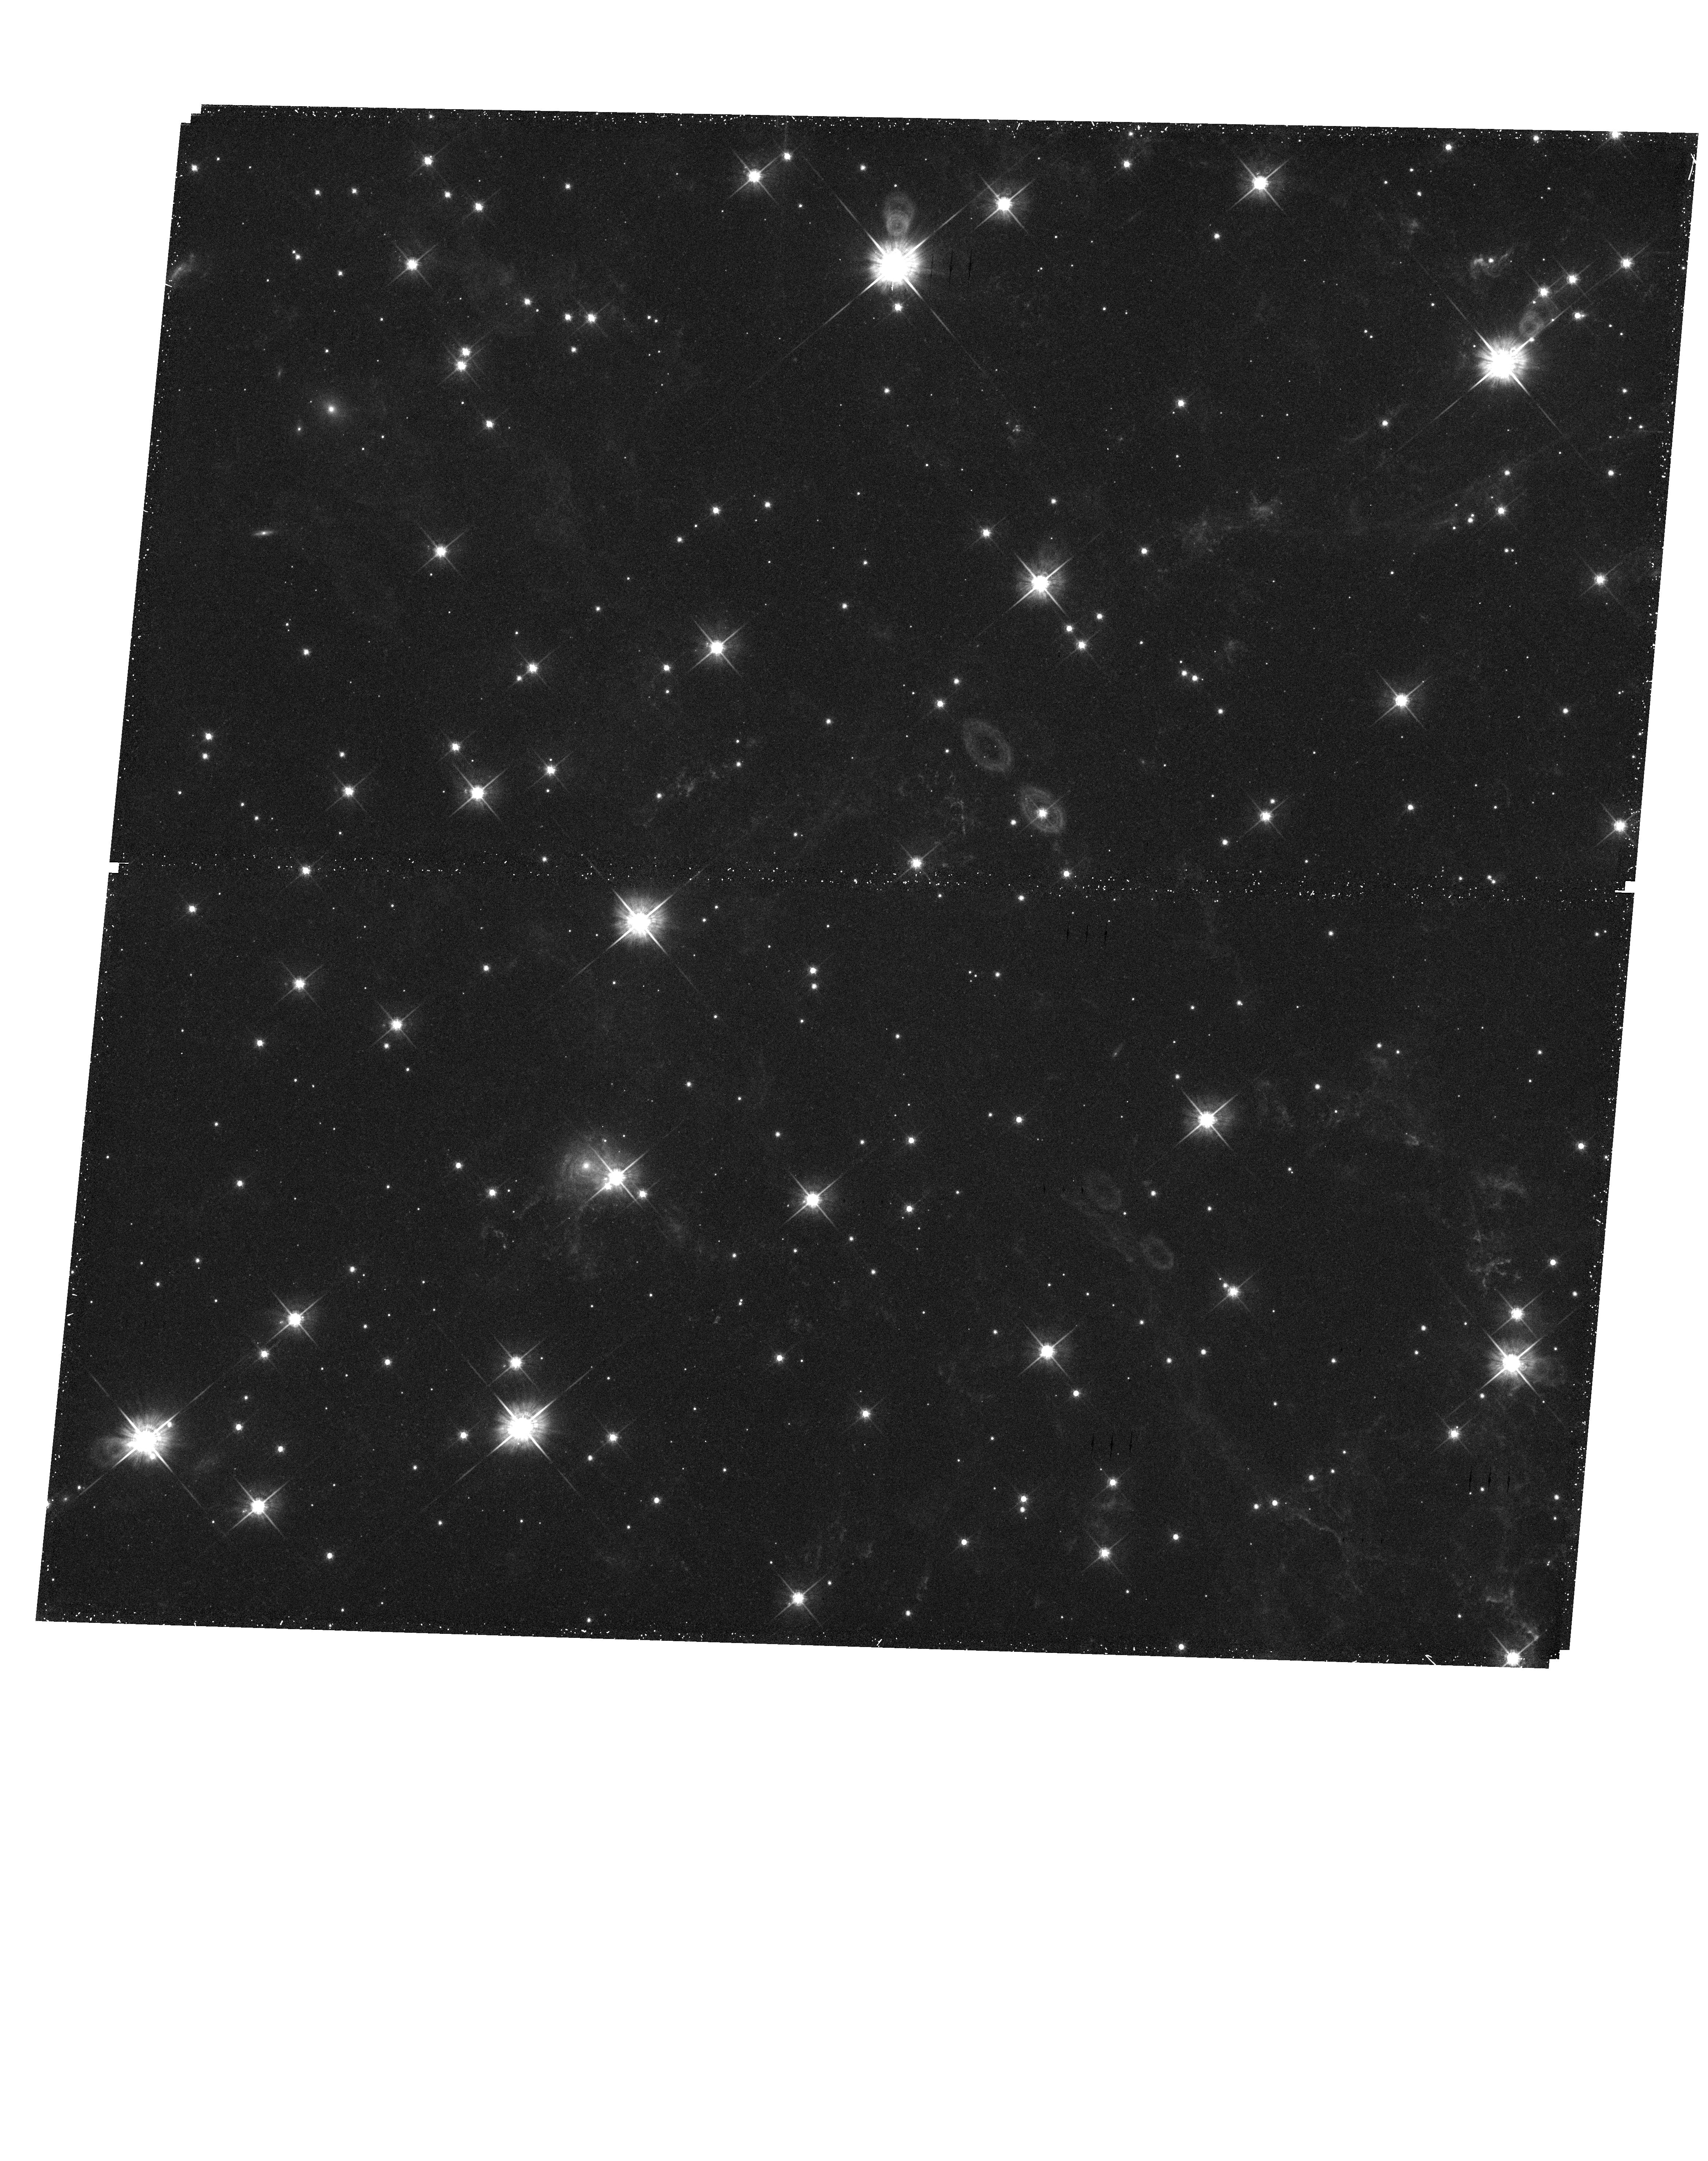
Target: 3C58-CENTRAL
Instrument: WFC3/UVIS
Filter: F625W
Exposure: 30 min
Observation ID: hst_11723_02_wfc3_uvis_f625w_ib3102

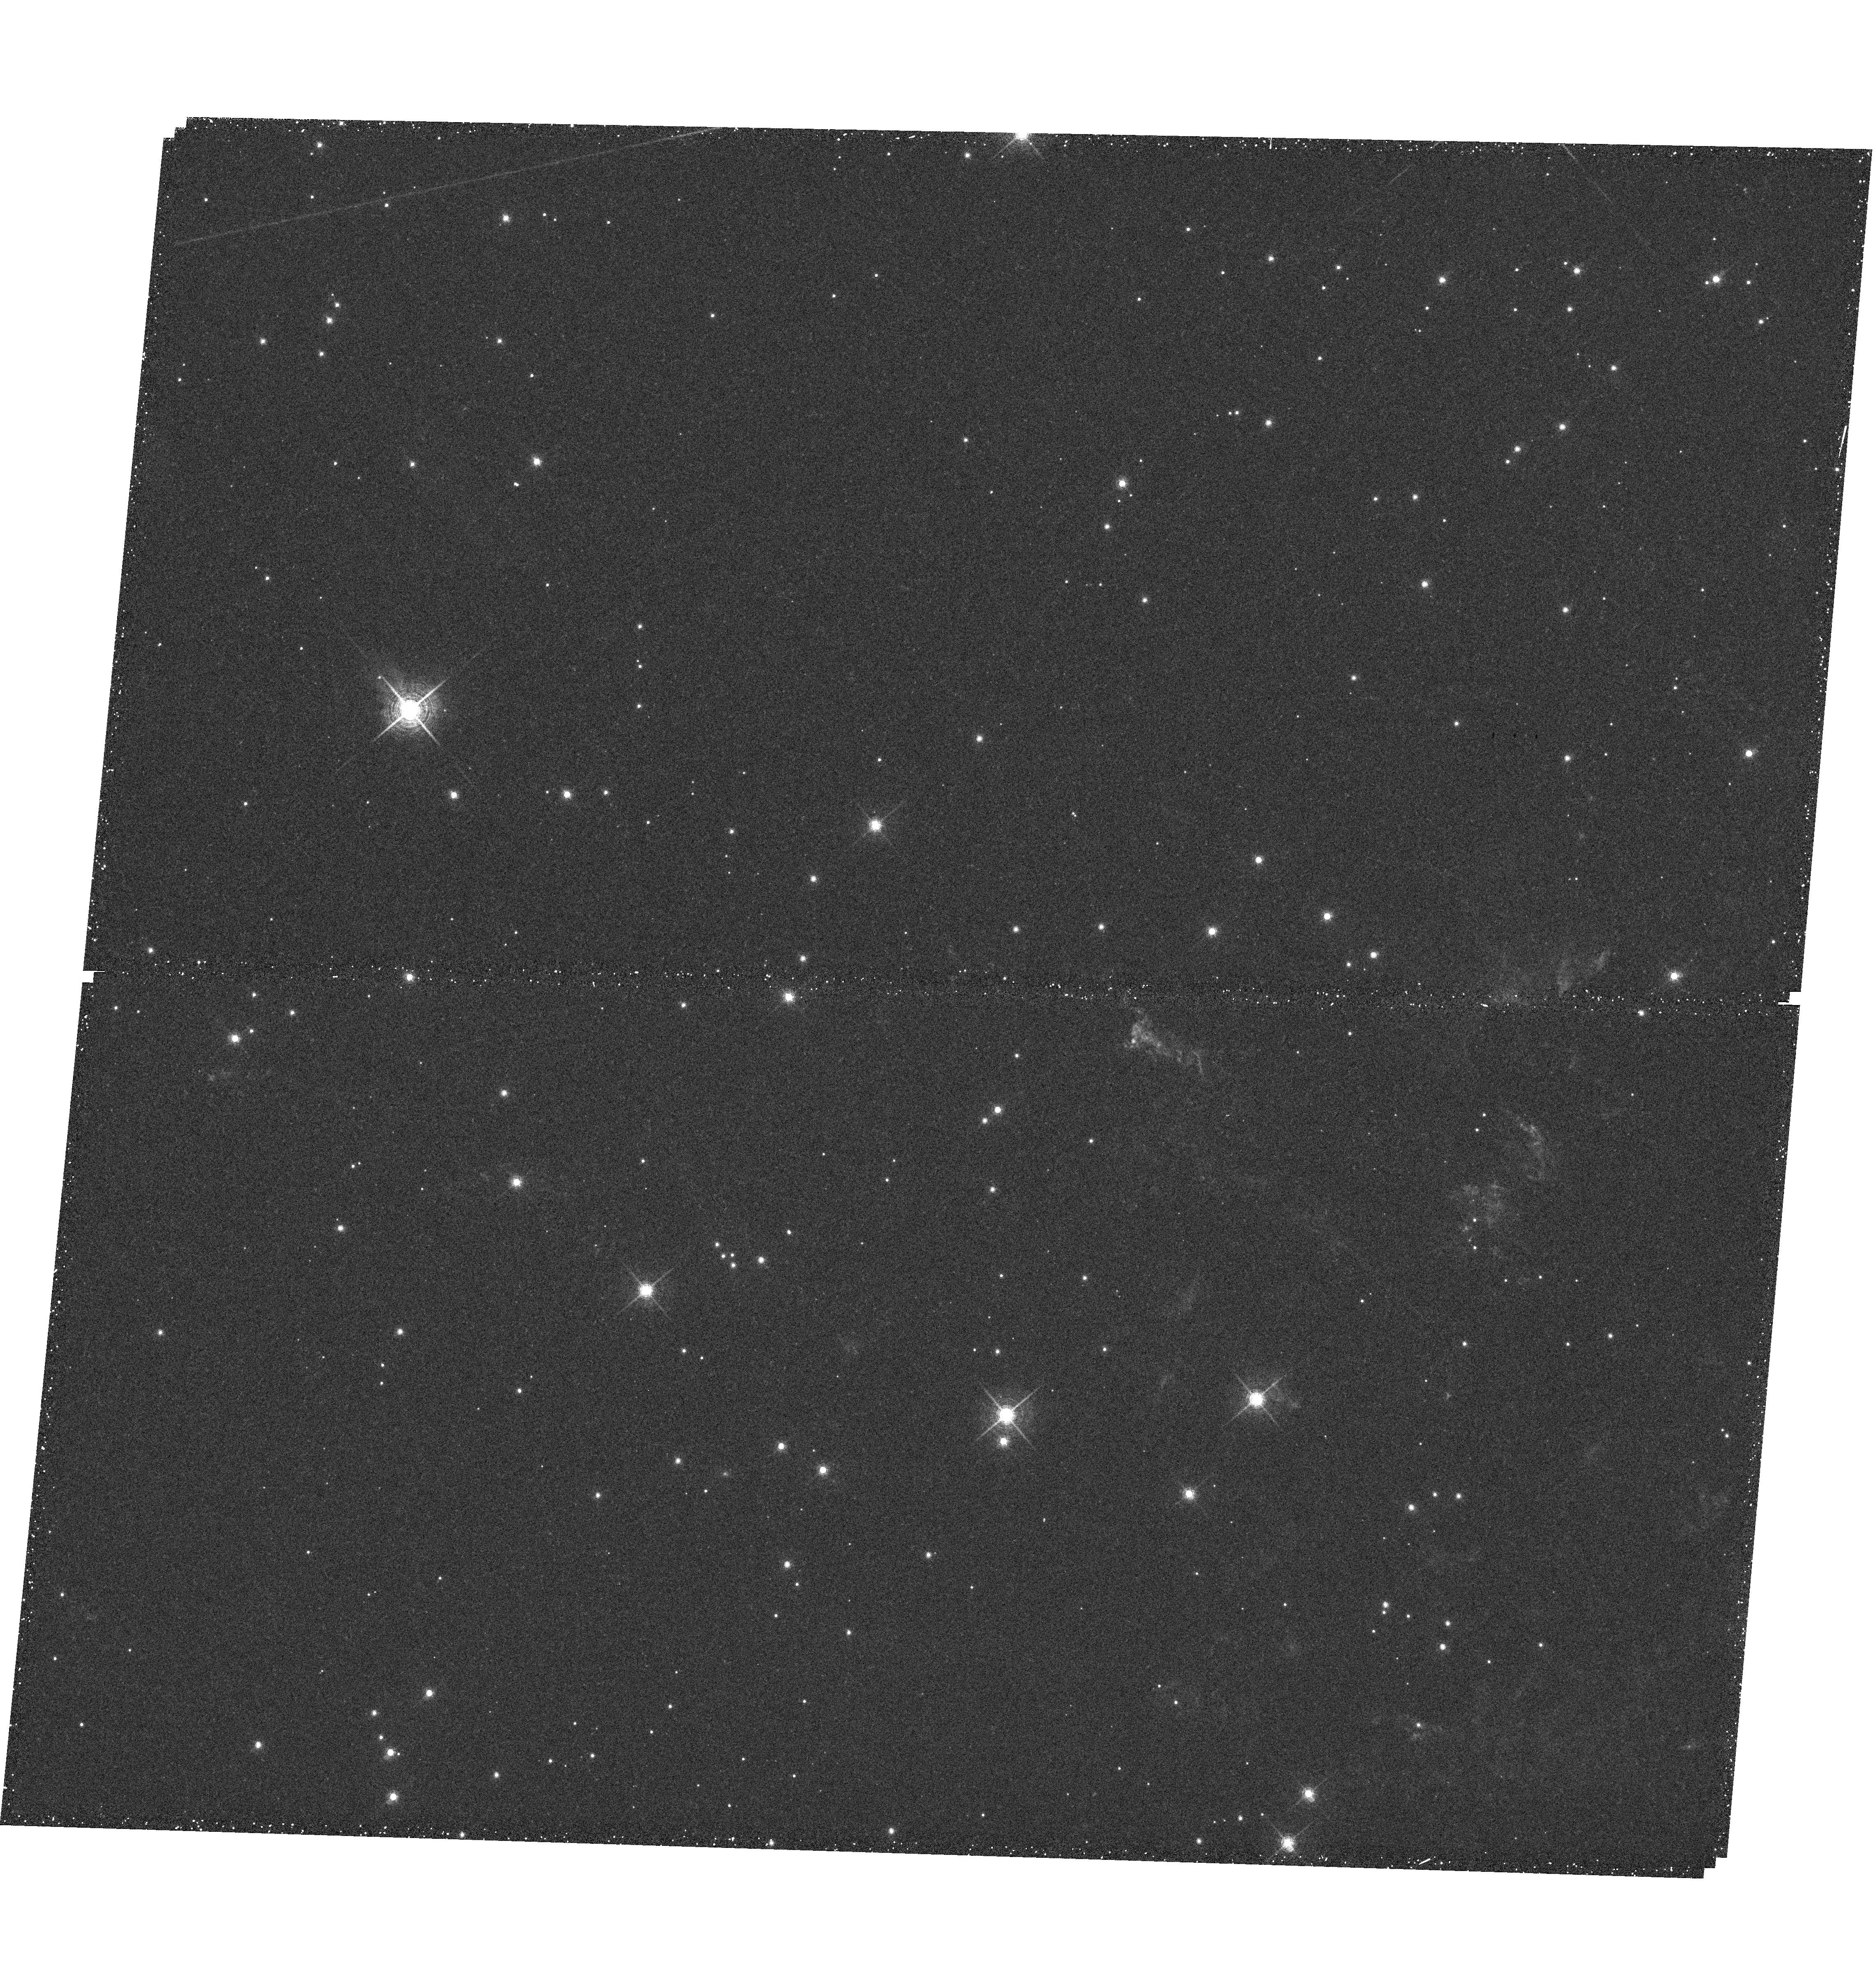
Target: 3C58-NORTH-EAST
Instrument: WFC3/UVIS
Filter: F657N
Exposure: 26 min
Observation ID: hst_11723_01_wfc3_uvis_f657n_ib3101

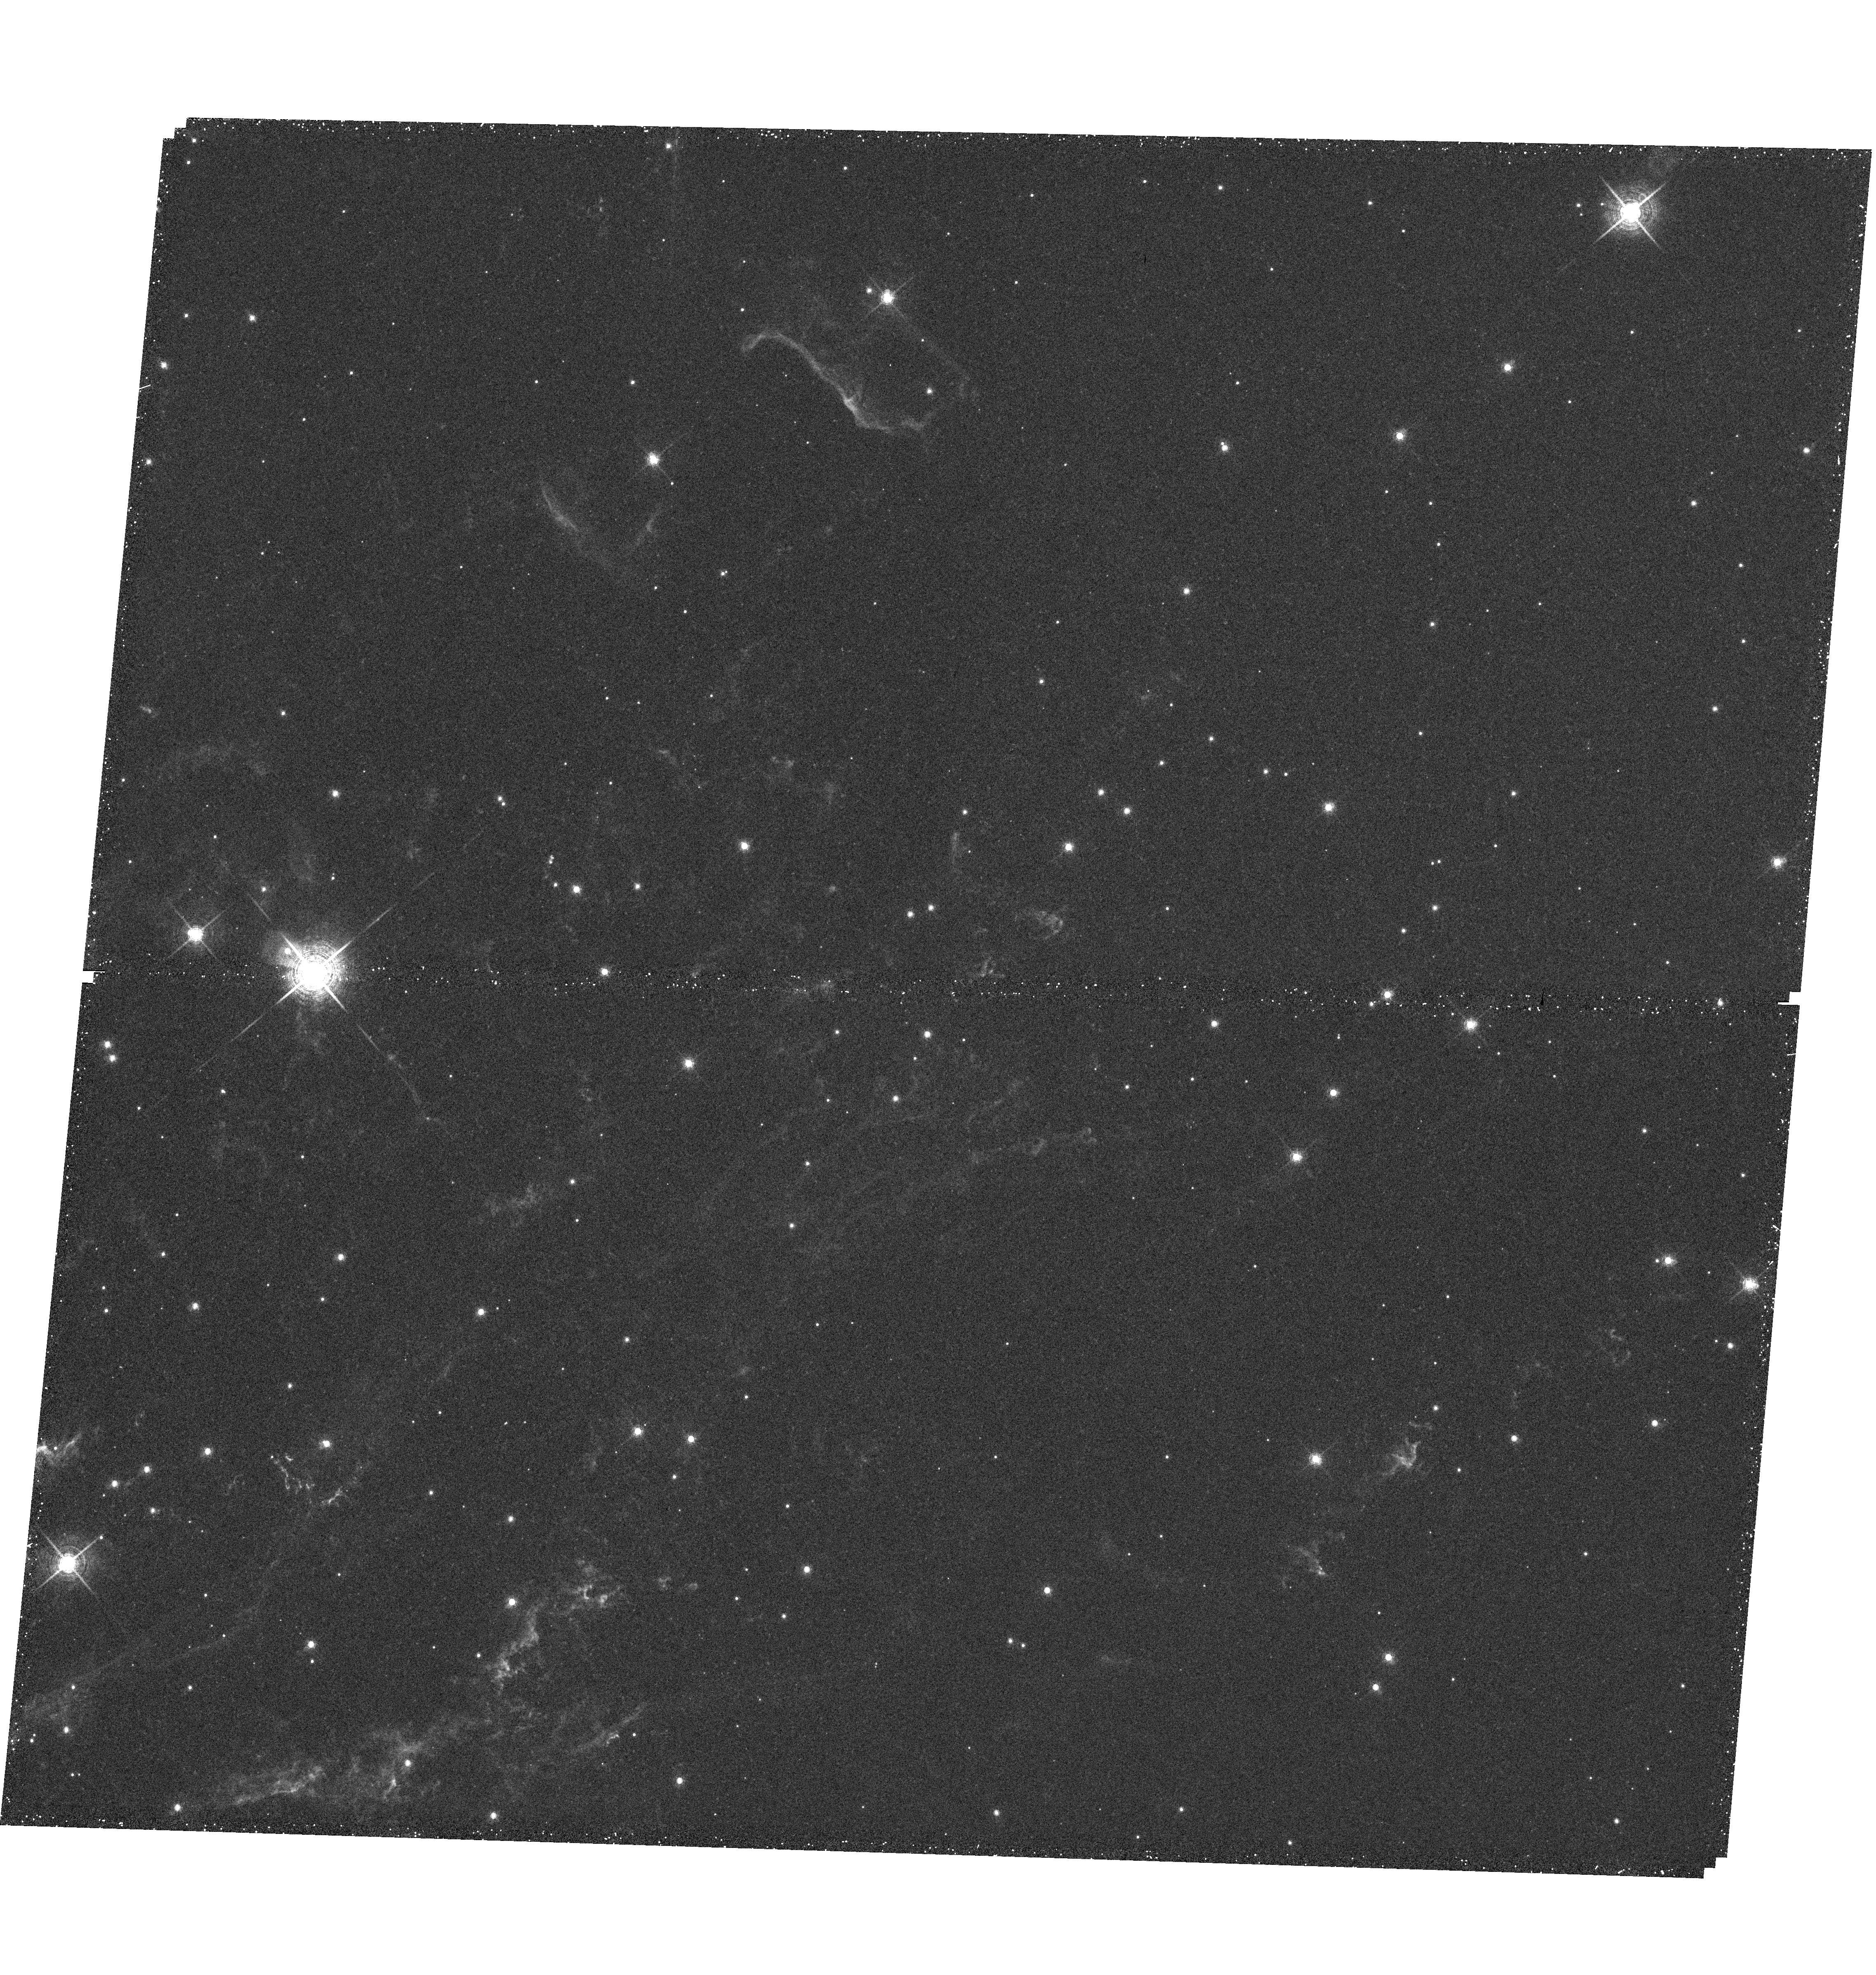
Target: 3C58-NORTH-WEST
Instrument: WFC3/UVIS
Filter: F657N
Exposure: 26 min
Observation ID: hst_11723_b1_wfc3_uvis_f657n_ib31b1

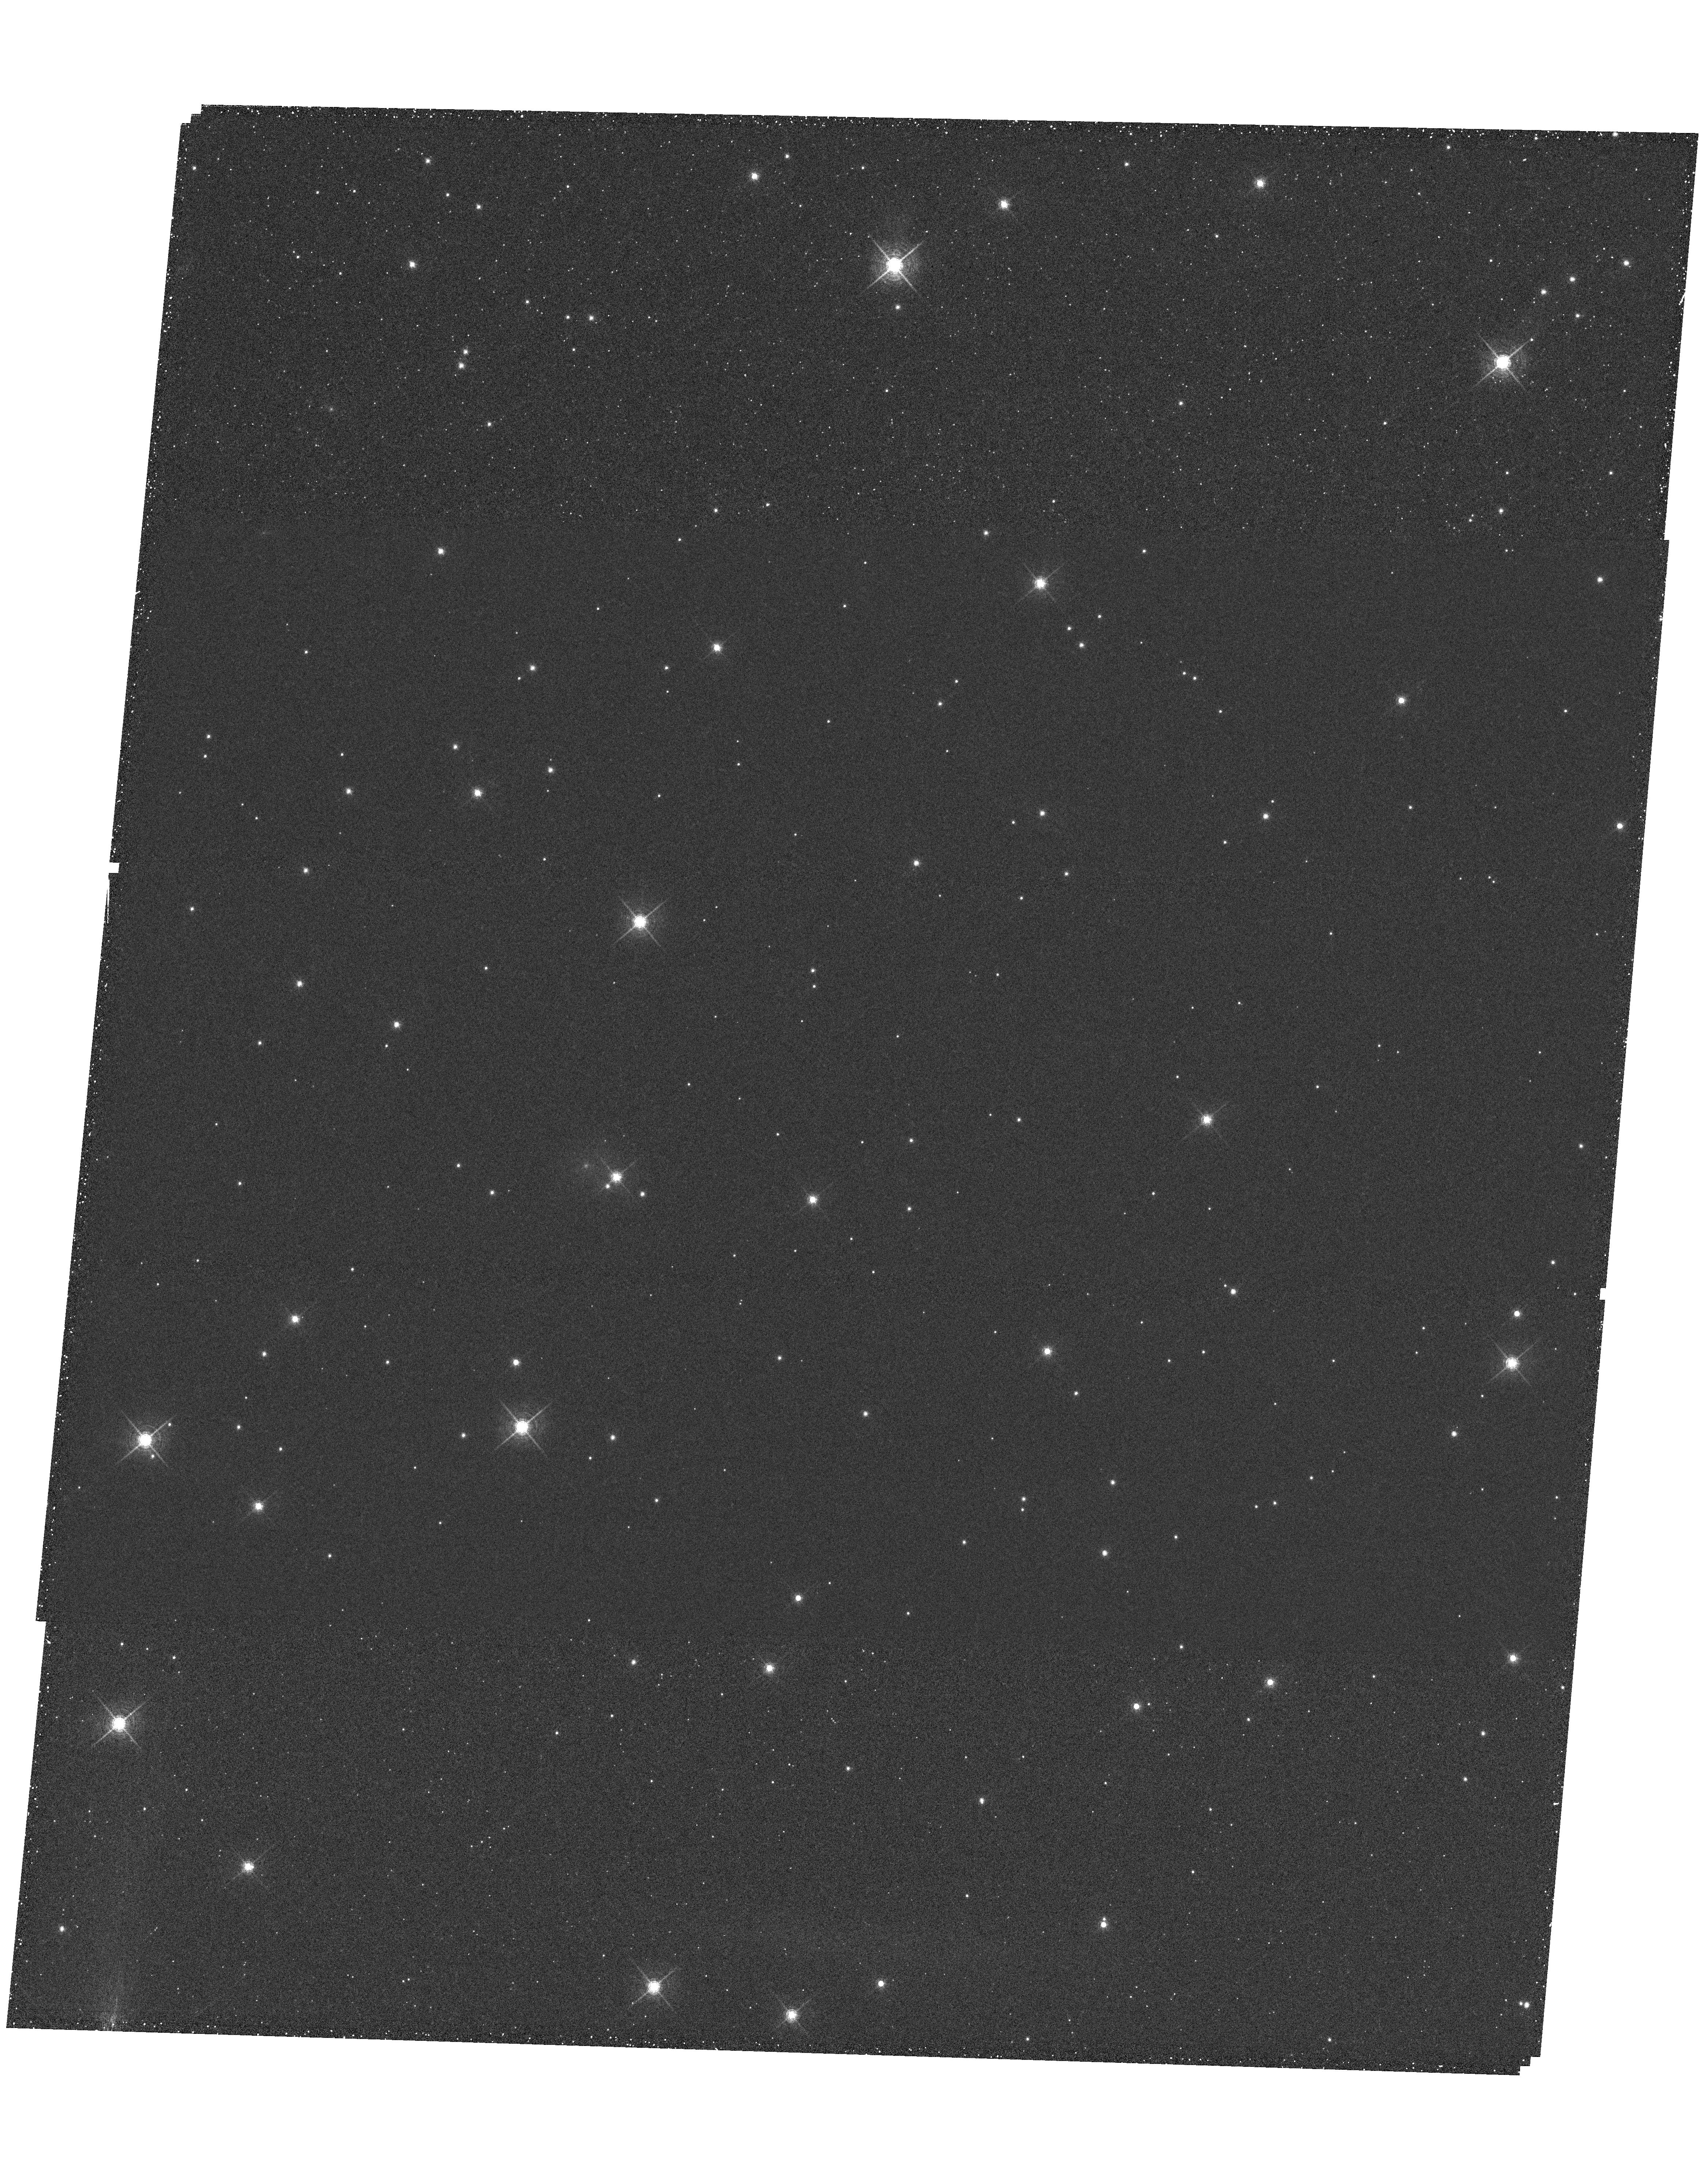
Target: 3C58-SOUTH-CENTRAL
Instrument: WFC3/UVIS
Filter: F645N
Exposure: 41 min
Observation ID: hst_11723_02_wfc3_uvis_f645n_ib3102

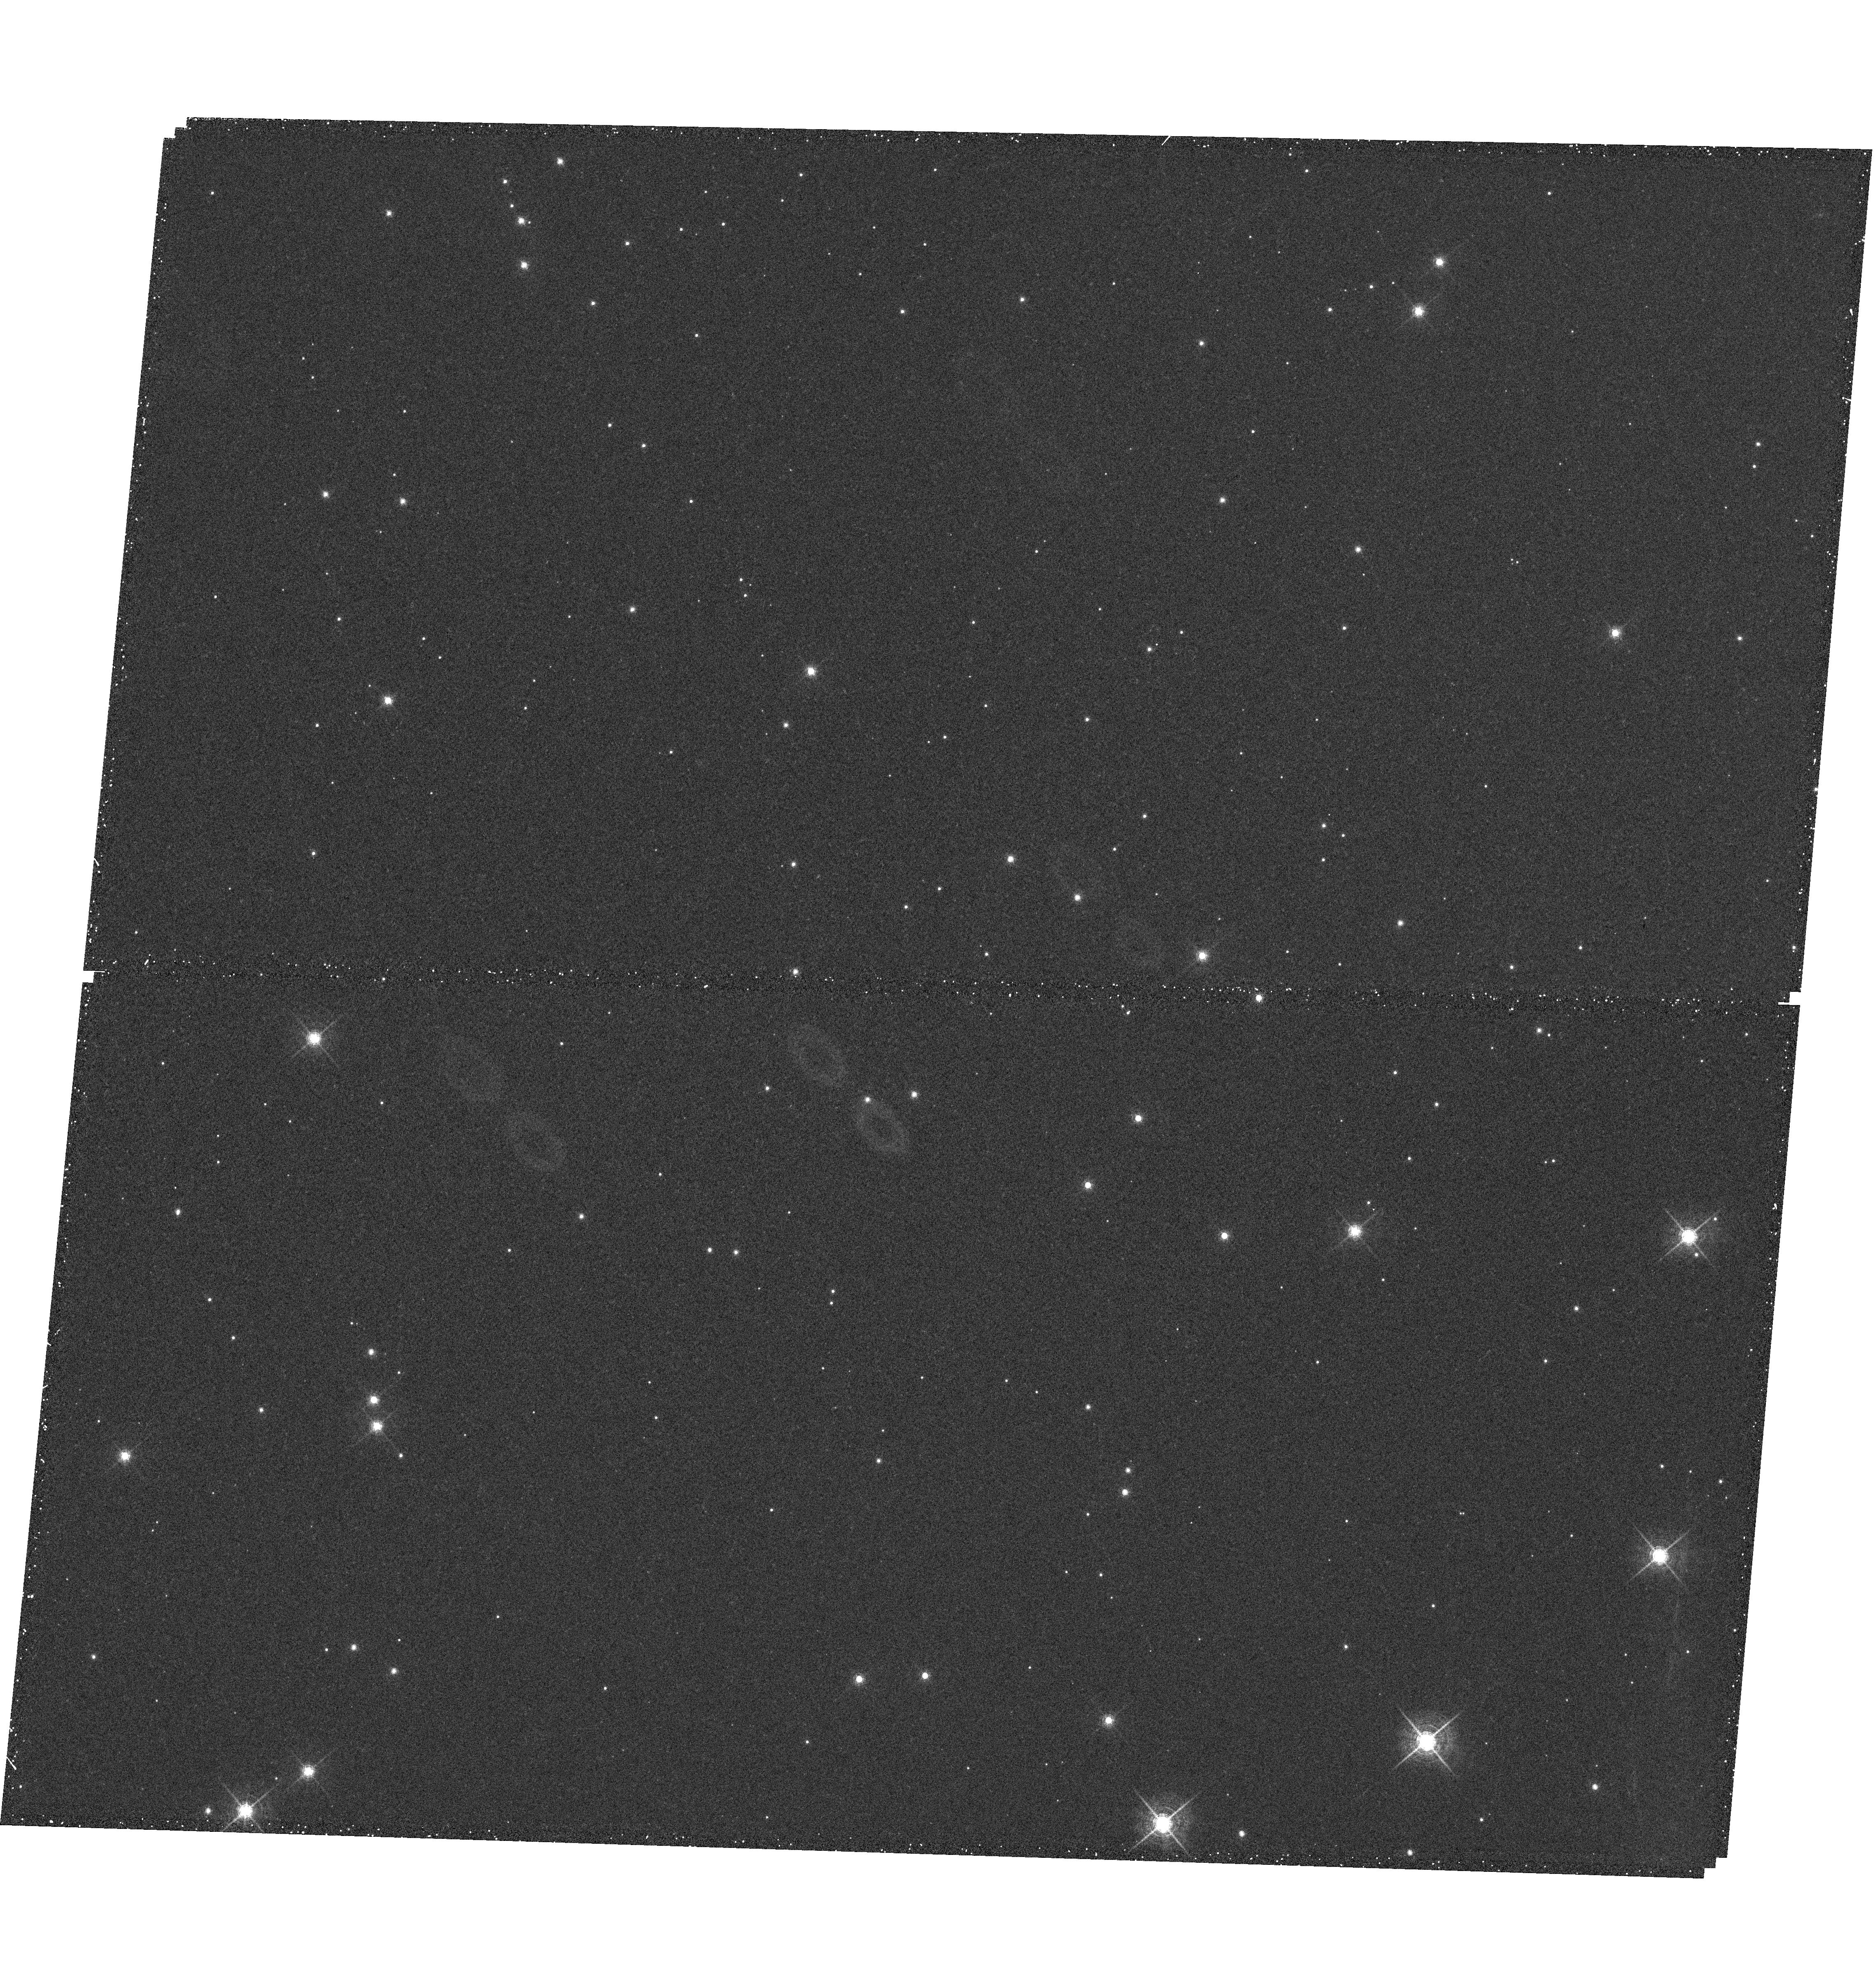
Target: 3C58-SOUTH-EAST
Instrument: WFC3/UVIS
Filter: F645N
Exposure: 20 min
Observation ID: hst_11723_a1_wfc3_uvis_f645n_ib31a1

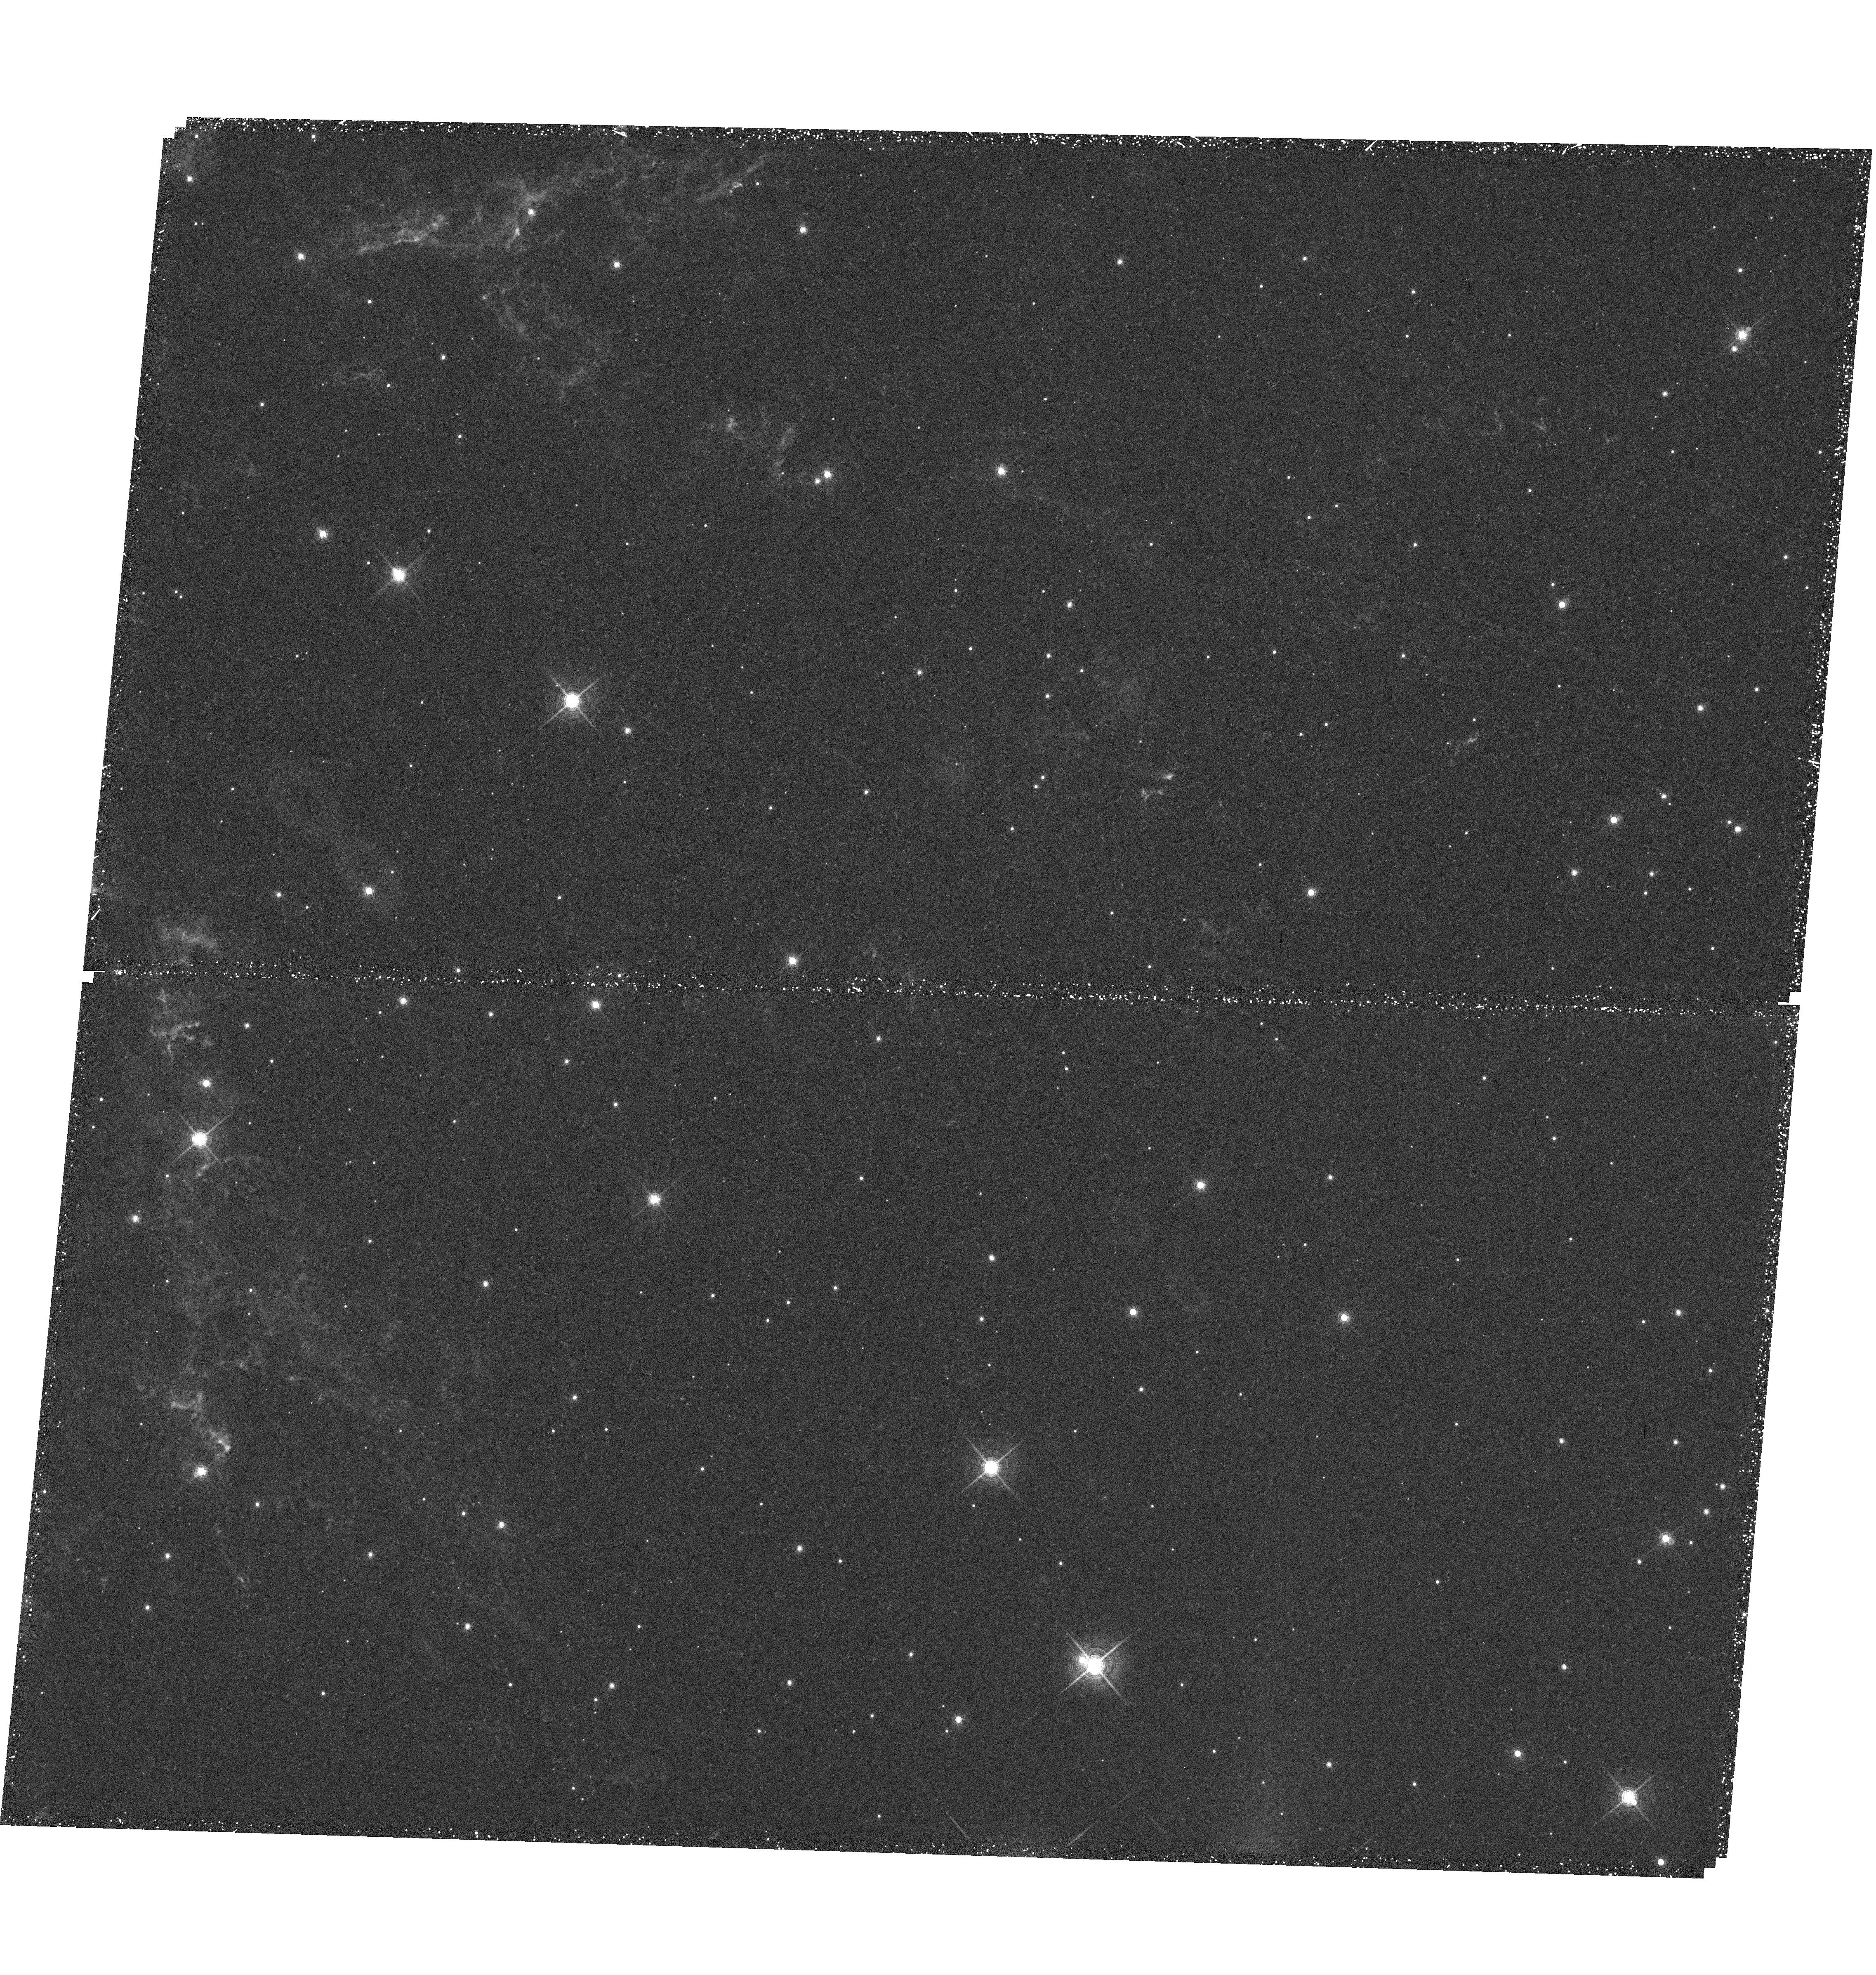
Target: 3C58-SOUTH-WEST
Instrument: WFC3/UVIS
Filter: F657N
Exposure: 26 min
Observation ID: hst_11723_c1_wfc3_uvis_f657n_ib31c1

Imaging the Crab Nebula-Like Supernova Remnant 3C 58 (PI: Fesen, Robert A.)

The Galactic supernova remnant 3C 58 shares several important properties with the Crab Nebula. It possesses a young, rapidly spinning pulsar and an associated compact optical/IR synchrotron wind nebula. This makes 3C 58, along with the Crab and PSR B0540-69 in the LMC, only the third such PWN detected in the optical and IR. Also like the Crab, 3C58 has been associated with a historically reported `guest star', in this case, the apparent SN of 1181 CE. Its optical nebulosity contains an unusually large fraction of shocked circumstellar material, with the remnant's high-velocity, N-rich ejecta knots exhibiting a strong bi-polar expansion asymmetry. Despite having a relatively extensive optical nebula, it is the only young and nearby Galactic SNR that has not yet been imaged by HST. However, some recent deep, high-resolution Gemini images show a surprising amount of fine-scale filament detail, revealing some peculiar optical emission morphologies. Here we propose a WFC3 imaging survey of 3C 58 in order to investigate: 1) the optical luminosity and emission efficiency of the remnant's young, 65.7 ms pulsar PSR J0205+6449 thereby providing a rare testing of pulsar emission models, 2) the effect of the remnant's expanding synchrotron nebula on the formation of Rayleigh-Taylor instabilities in its optical filaments like that observed so far only in the Crab through HST imaging, and 3) the fine-scale structure of 3C 58's slow moving circumstellar and high-velocity SN ejecta and the morphological and distribution differences between them.